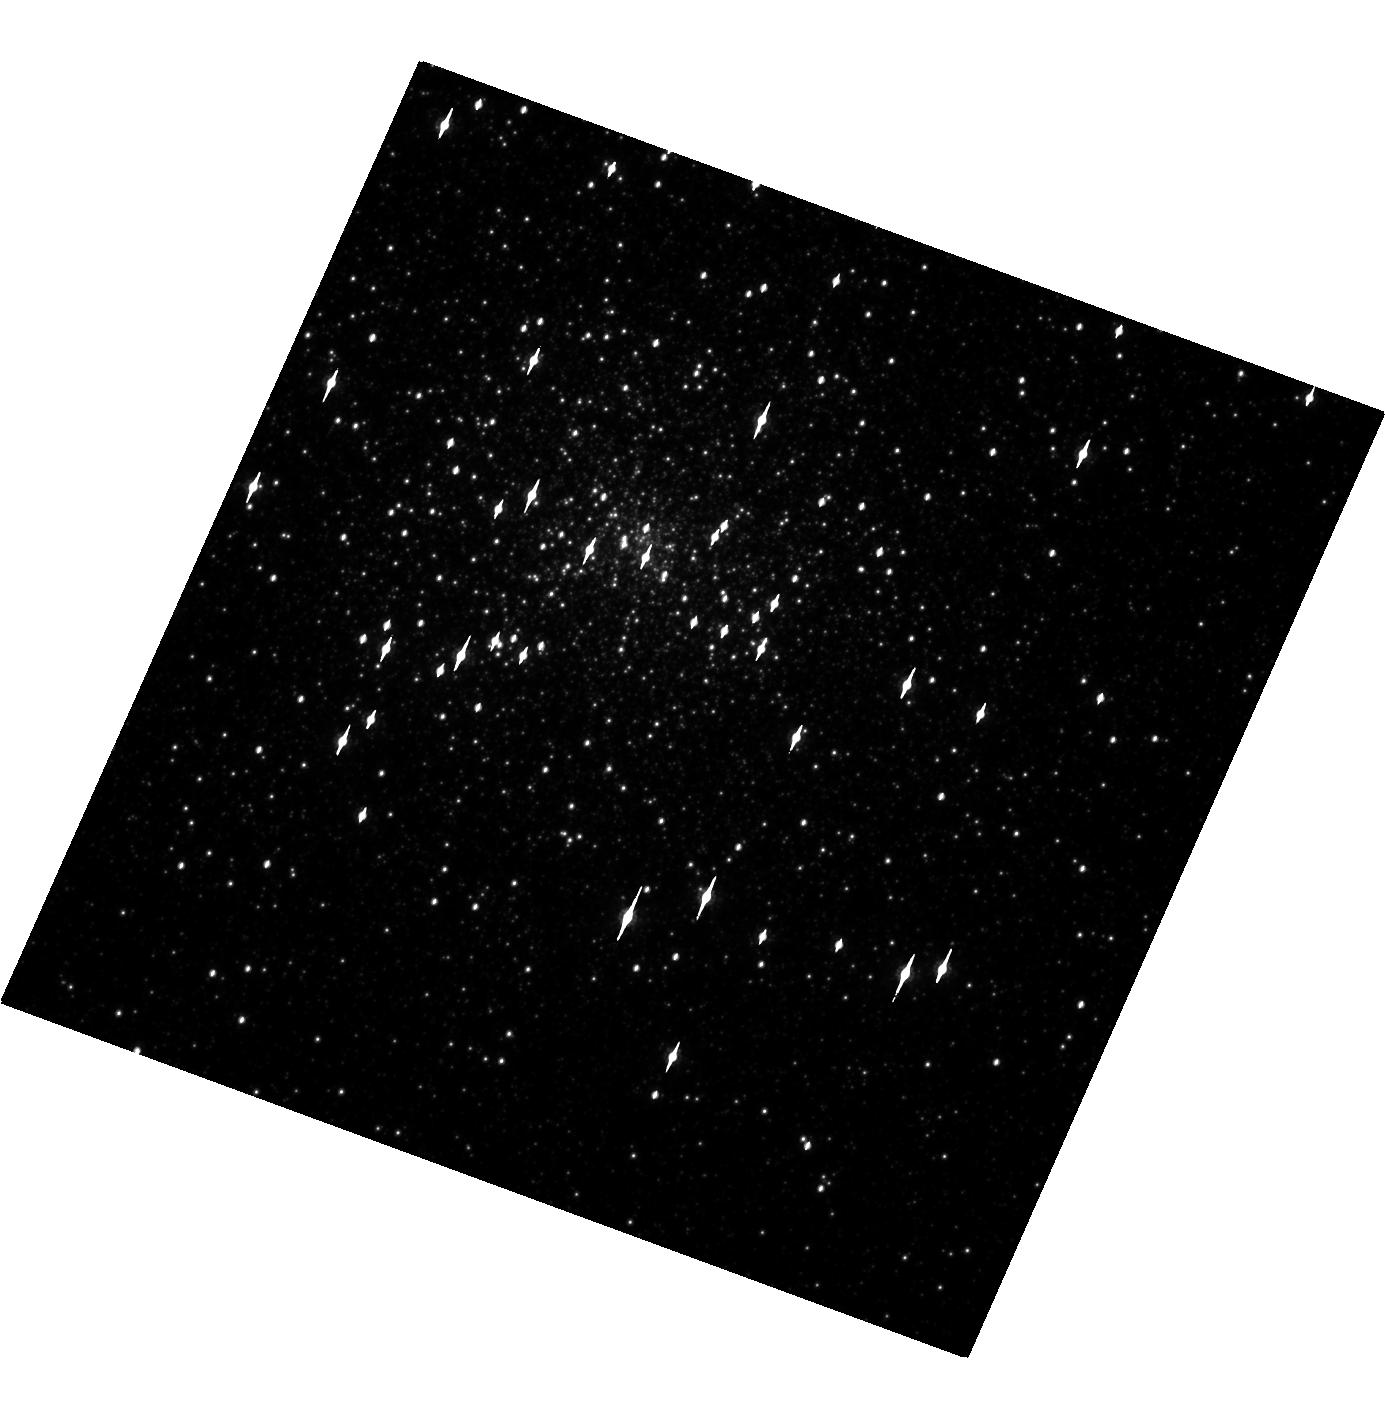
Target: M15. Instrument: WFC3/UVIS. Filter: F814W. Exposure: 6 min. Observation ID: hst_12751_02_wfc3_uvis_f814w_ibv402

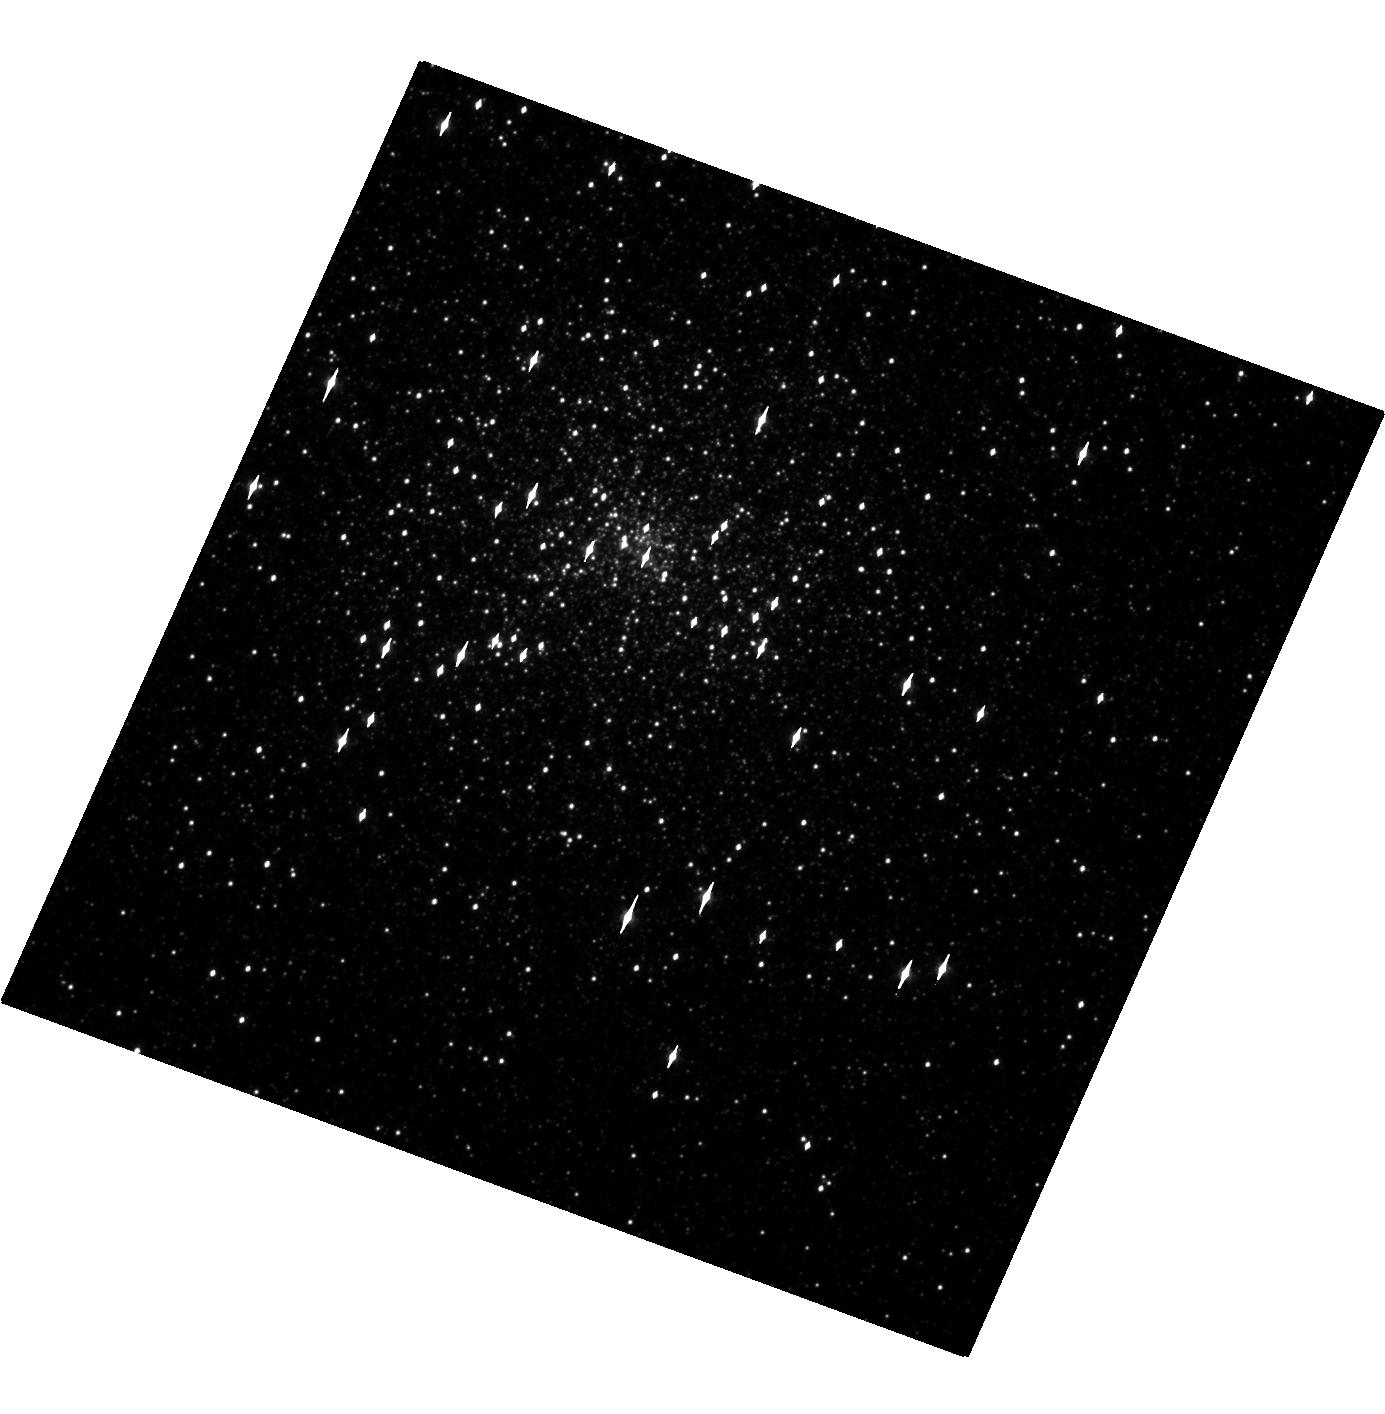
Target: M15. Instrument: WFC3/UVIS. Filter: F606W. Exposure: 3 min. Observation ID: hst_12751_02_wfc3_uvis_f606w_ibv402

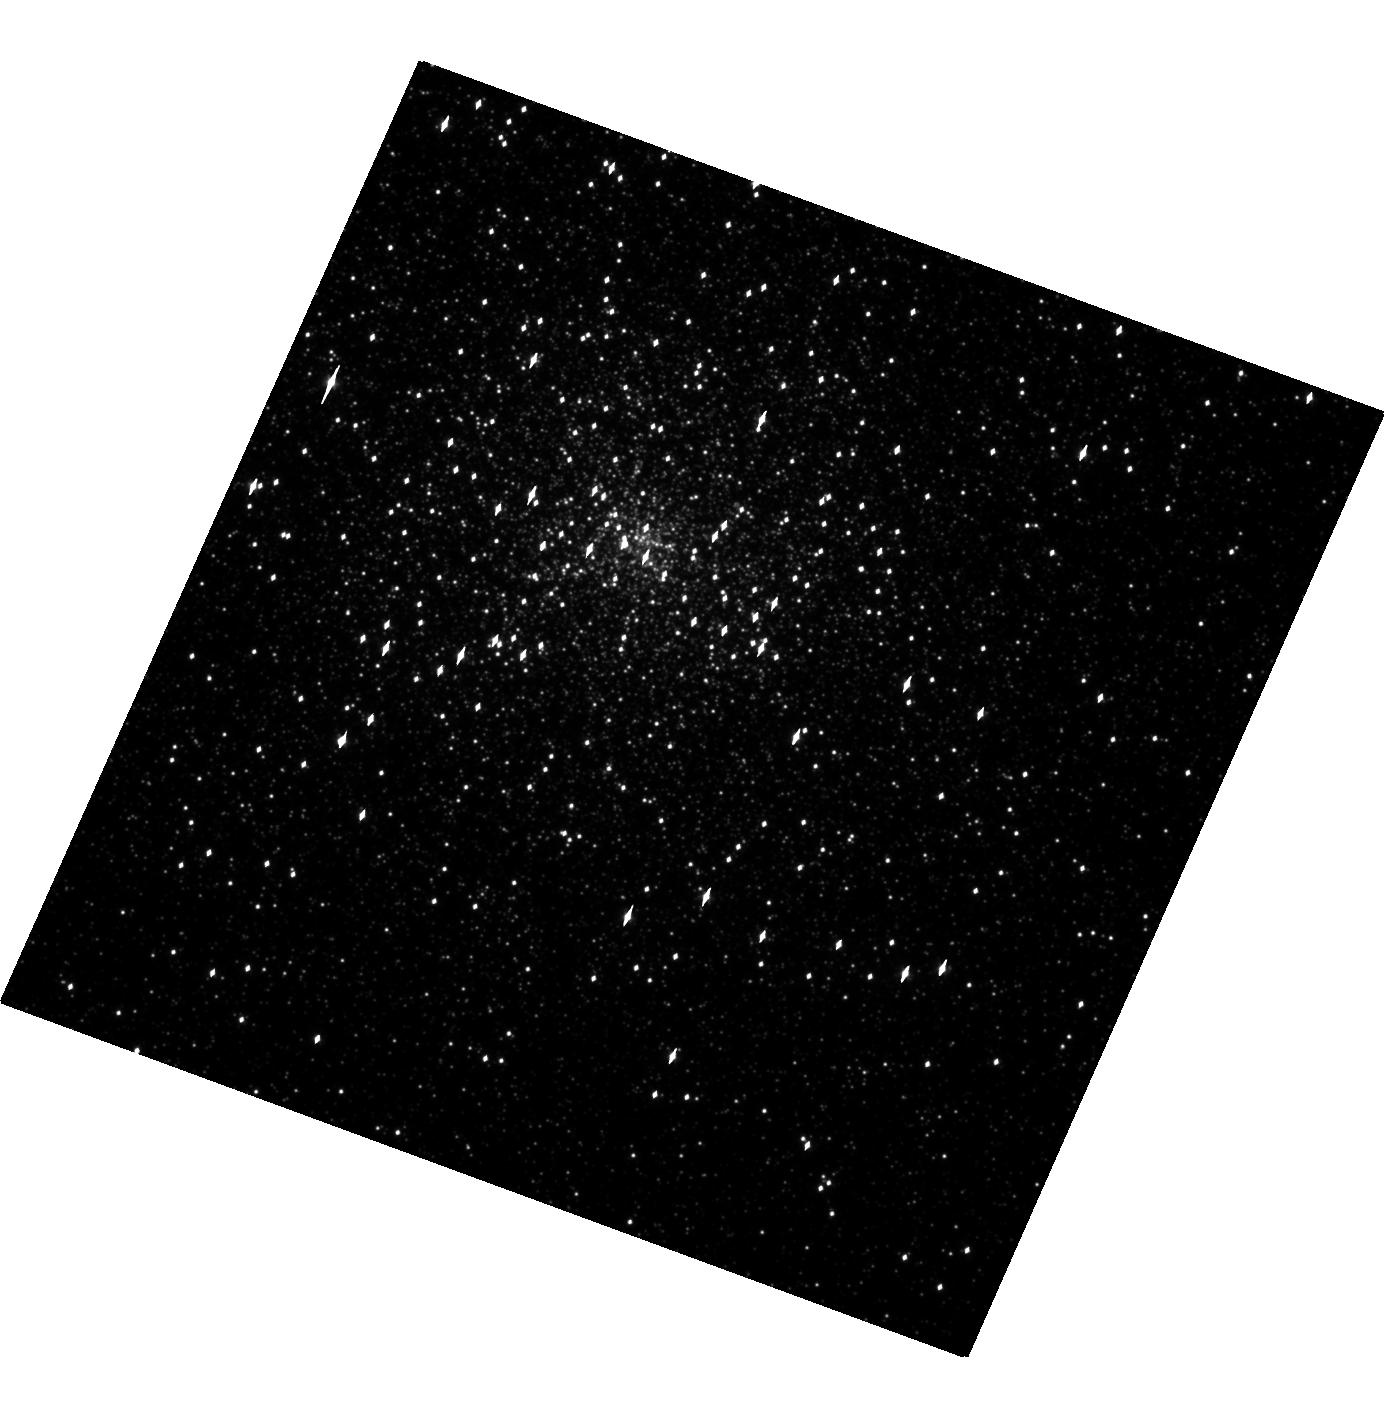
Target: M15. Instrument: WFC3/UVIS. Filter: F438W. Exposure: 23 min. Observation ID: hst_12751_02_wfc3_uvis_f438w_ibv402

The Spectral Energy Distribution of a Very Faint X-ray Transient (PI: Heinke, Craig)

Very faint X-ray transient accretion states (peak L X < 10^36 ergs/s) are hard to explain with standard theories of disk instabilities. The unusual globular cluster transient M15 X-3 has only been seen at Lx~6e33 and at 2-6e31 ergs/s. We aim to determine the nature of the companion star through near-simultaneous Chandra and HST imaging, measuring its X-ray spectrum and optical colors.